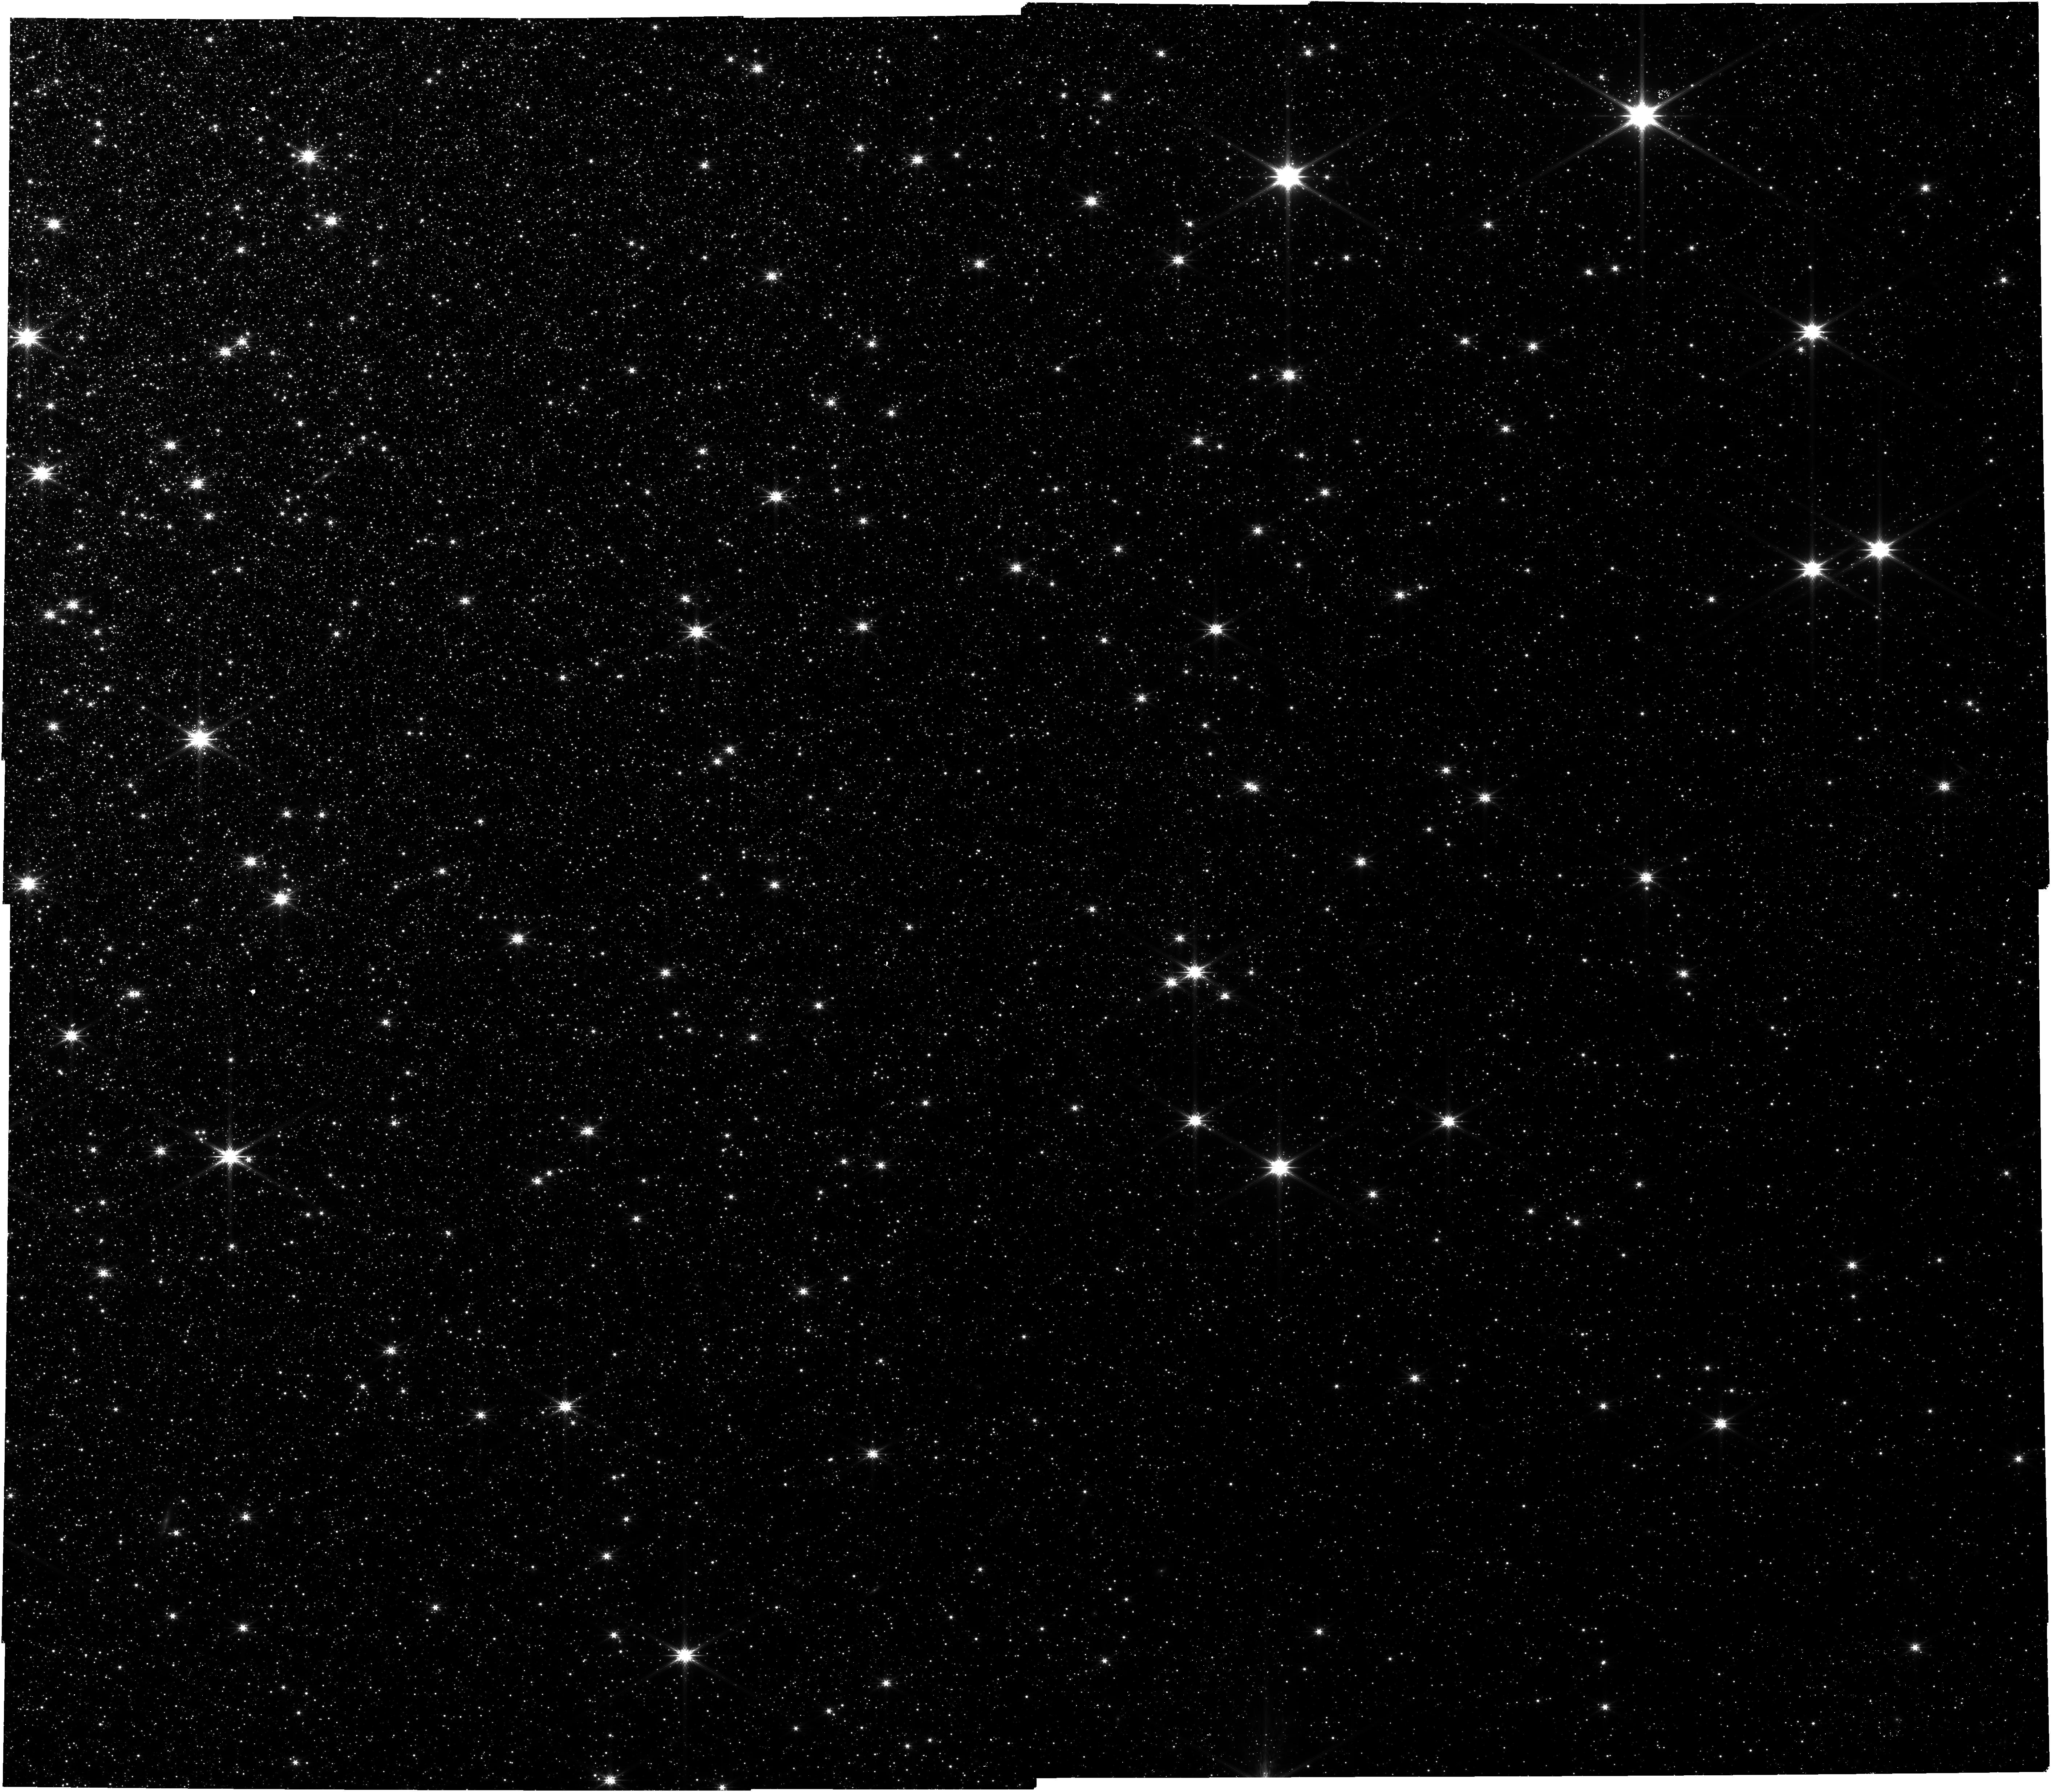
Target: newloc-preimage
Instrument: NIRCAM
Filter: F277W
Exposure: 13 min
Observation ID: jw06154-o001_t006_nircam_clear-f277w

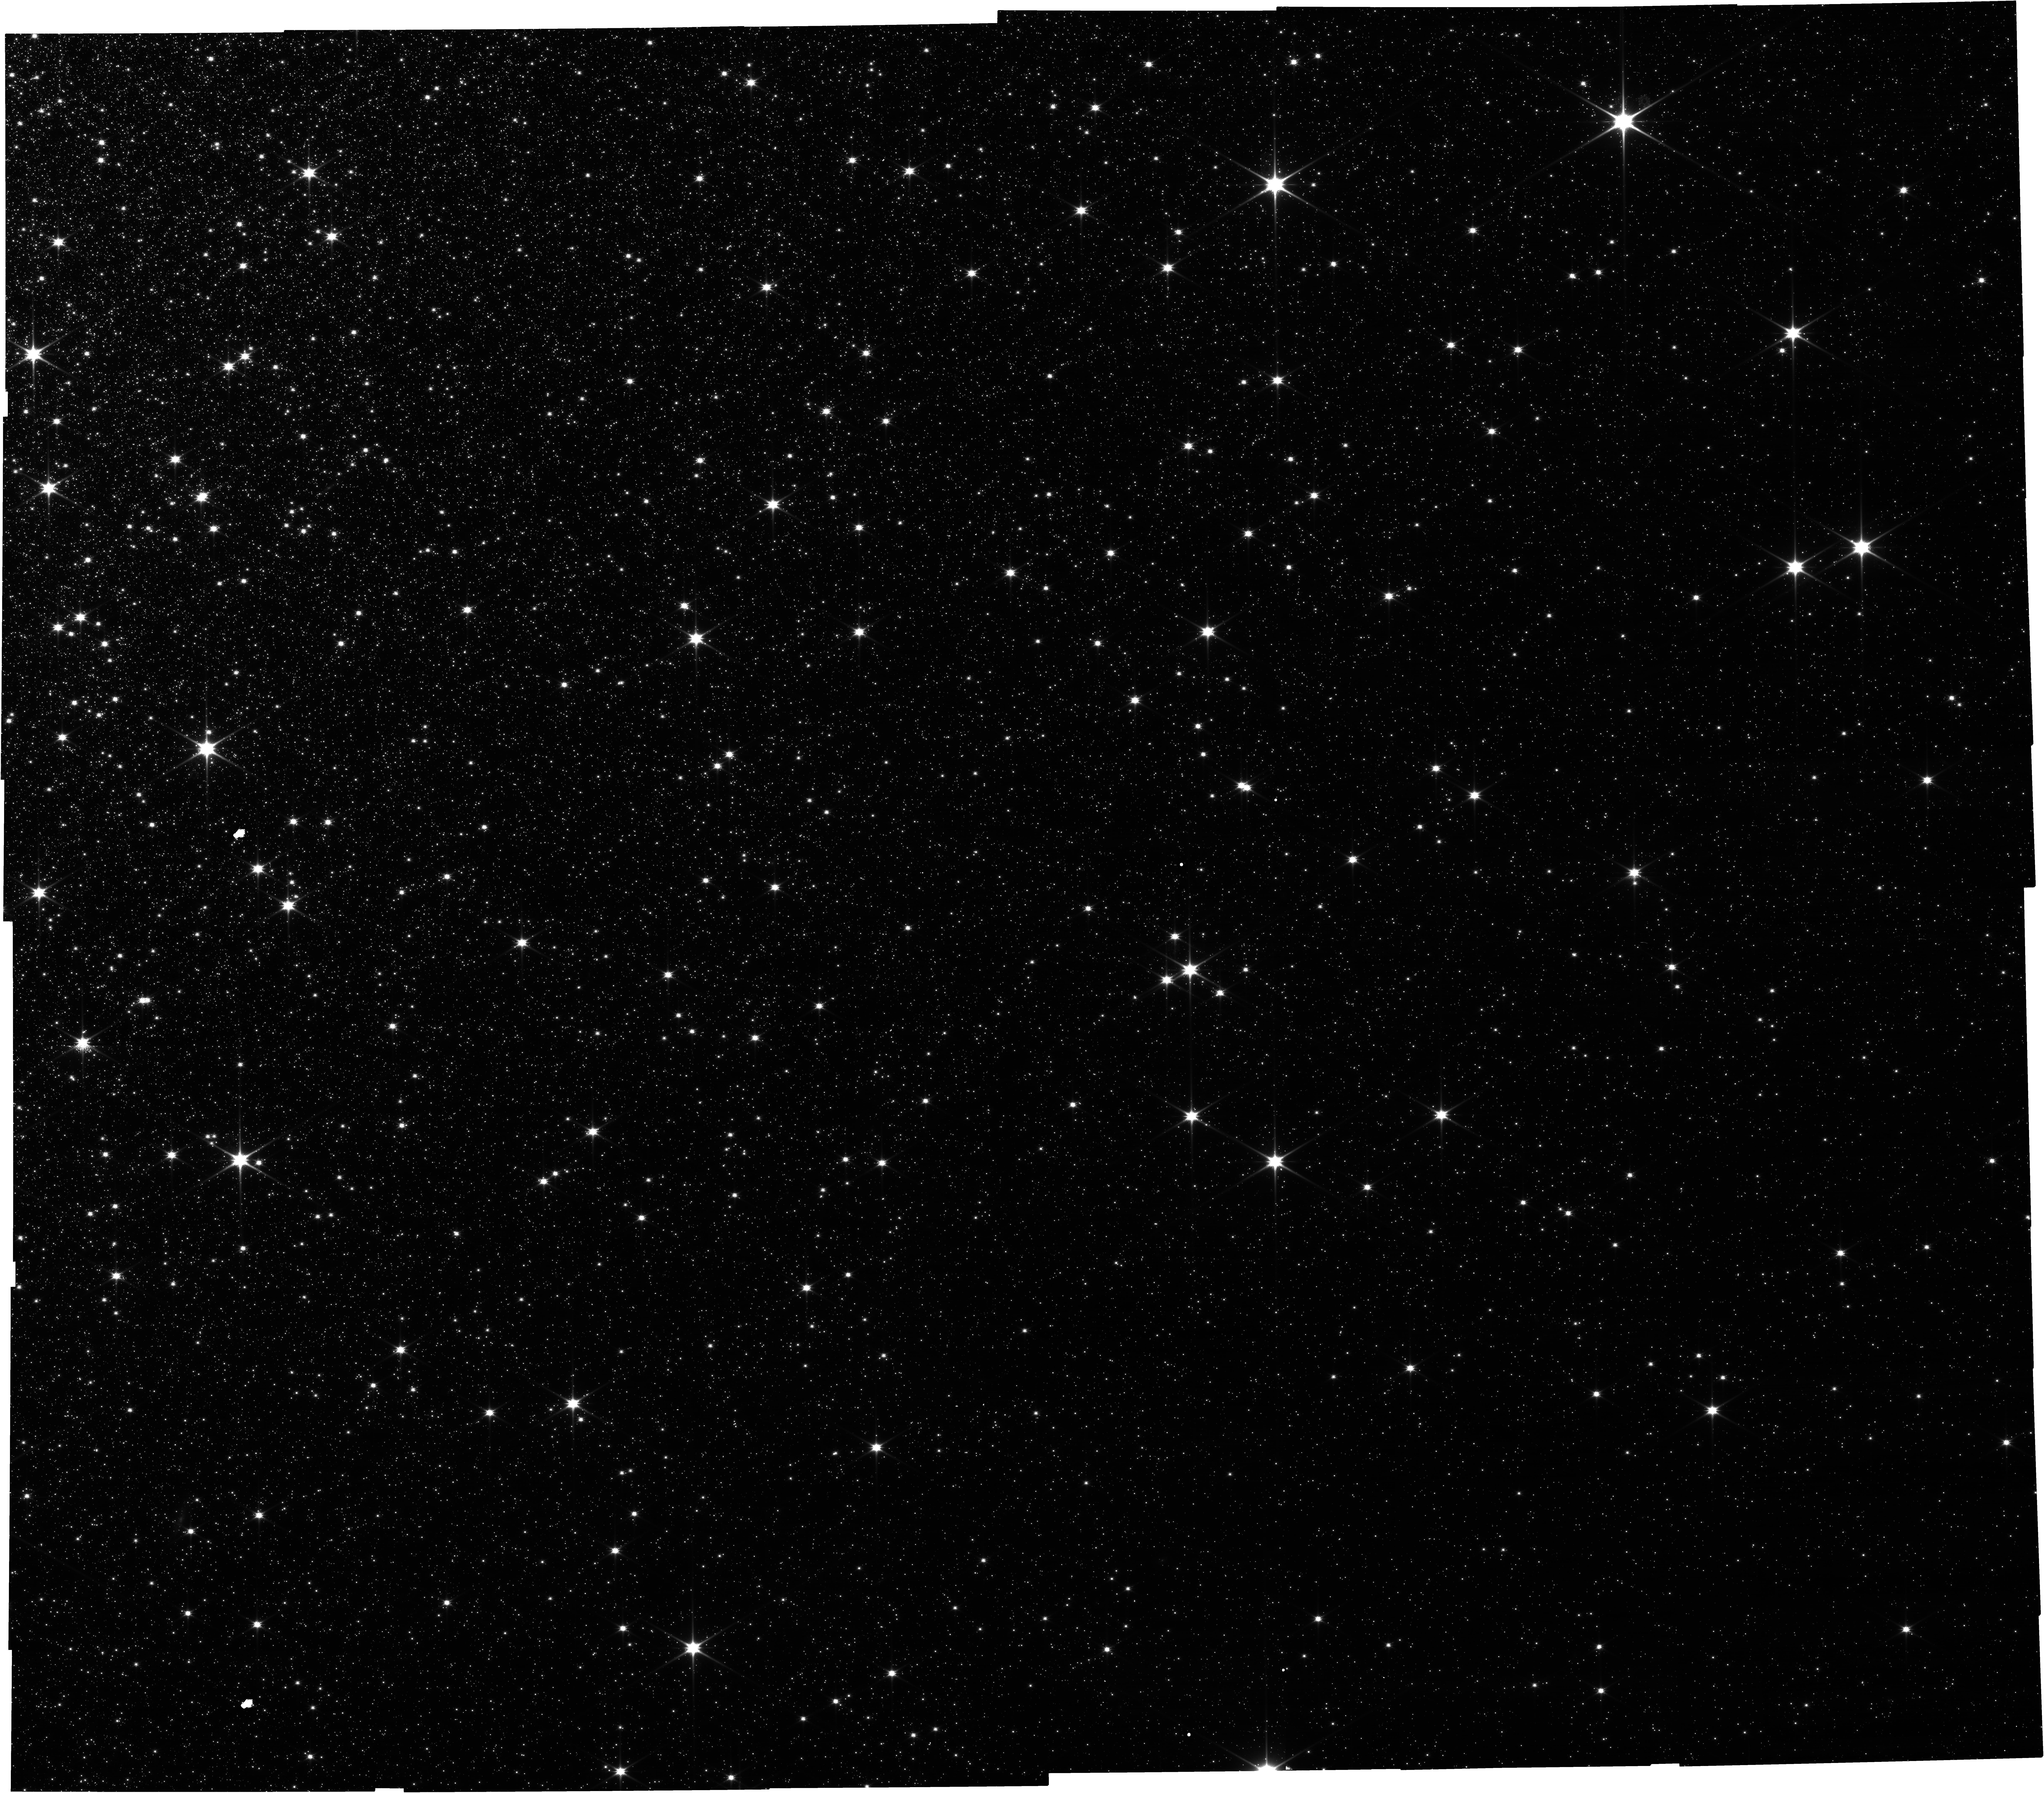
Target: newloc-preimage
Instrument: NIRCAM
Filter: F115W
Exposure: 13 min
Observation ID: jw06154-o001_t006_nircam_clear-f115w

Enabling accurate velocities for science with the NIRSpec MSA: simultaneous wavelength and LSF calibration (PI: de Graaff, Anna G)

Multi-object spectroscopy with the NIRSpec microshutter array (MSA) has proven to be one of the most popular modes on JWST for extragalactic science. By the end of Cycle 2, 15,000 MSA spectra will have been obtained across 0<z<13. Moving beyond initial studies that focused primarily on redshift confirmation and the detection of individual emission lines, recent studies have started to exploit the full sensitivity and resolving power of NIRSpec. This science pushes the limits of the instrument capabilities and calls for precise calibrations. Currently, differences in line wavelengths between gratings exceed nominal calibration uncertainties by a factor 5, and prevent simultaneous modeling of multiple observations. The instrument line spread function has also been reported to differ from expectations by up to a factor 2. Calibration programs thus far have focused on single stars or planetary nebulae, which suffer from the severe undersampling of the PSF by the large detector pixels. We propose to exploit the multiplexing power of the MSA by observing 20-25 red giant stars within a crowded region on the sky with all medium- and high-resolution gratings. The large number of narrow absorption features will mitigate undersampling issues that affect individual line centroid and width measurements, providing wavelength and LSF calibration with the high precision needed to enable velocity measurements of high-redshift galaxies (black hole masses, kinematics, outflows, and halo masses) with the MSA. These data will also provide first insight into distortion of the PSF across the MSA and its effect on flux calibration.